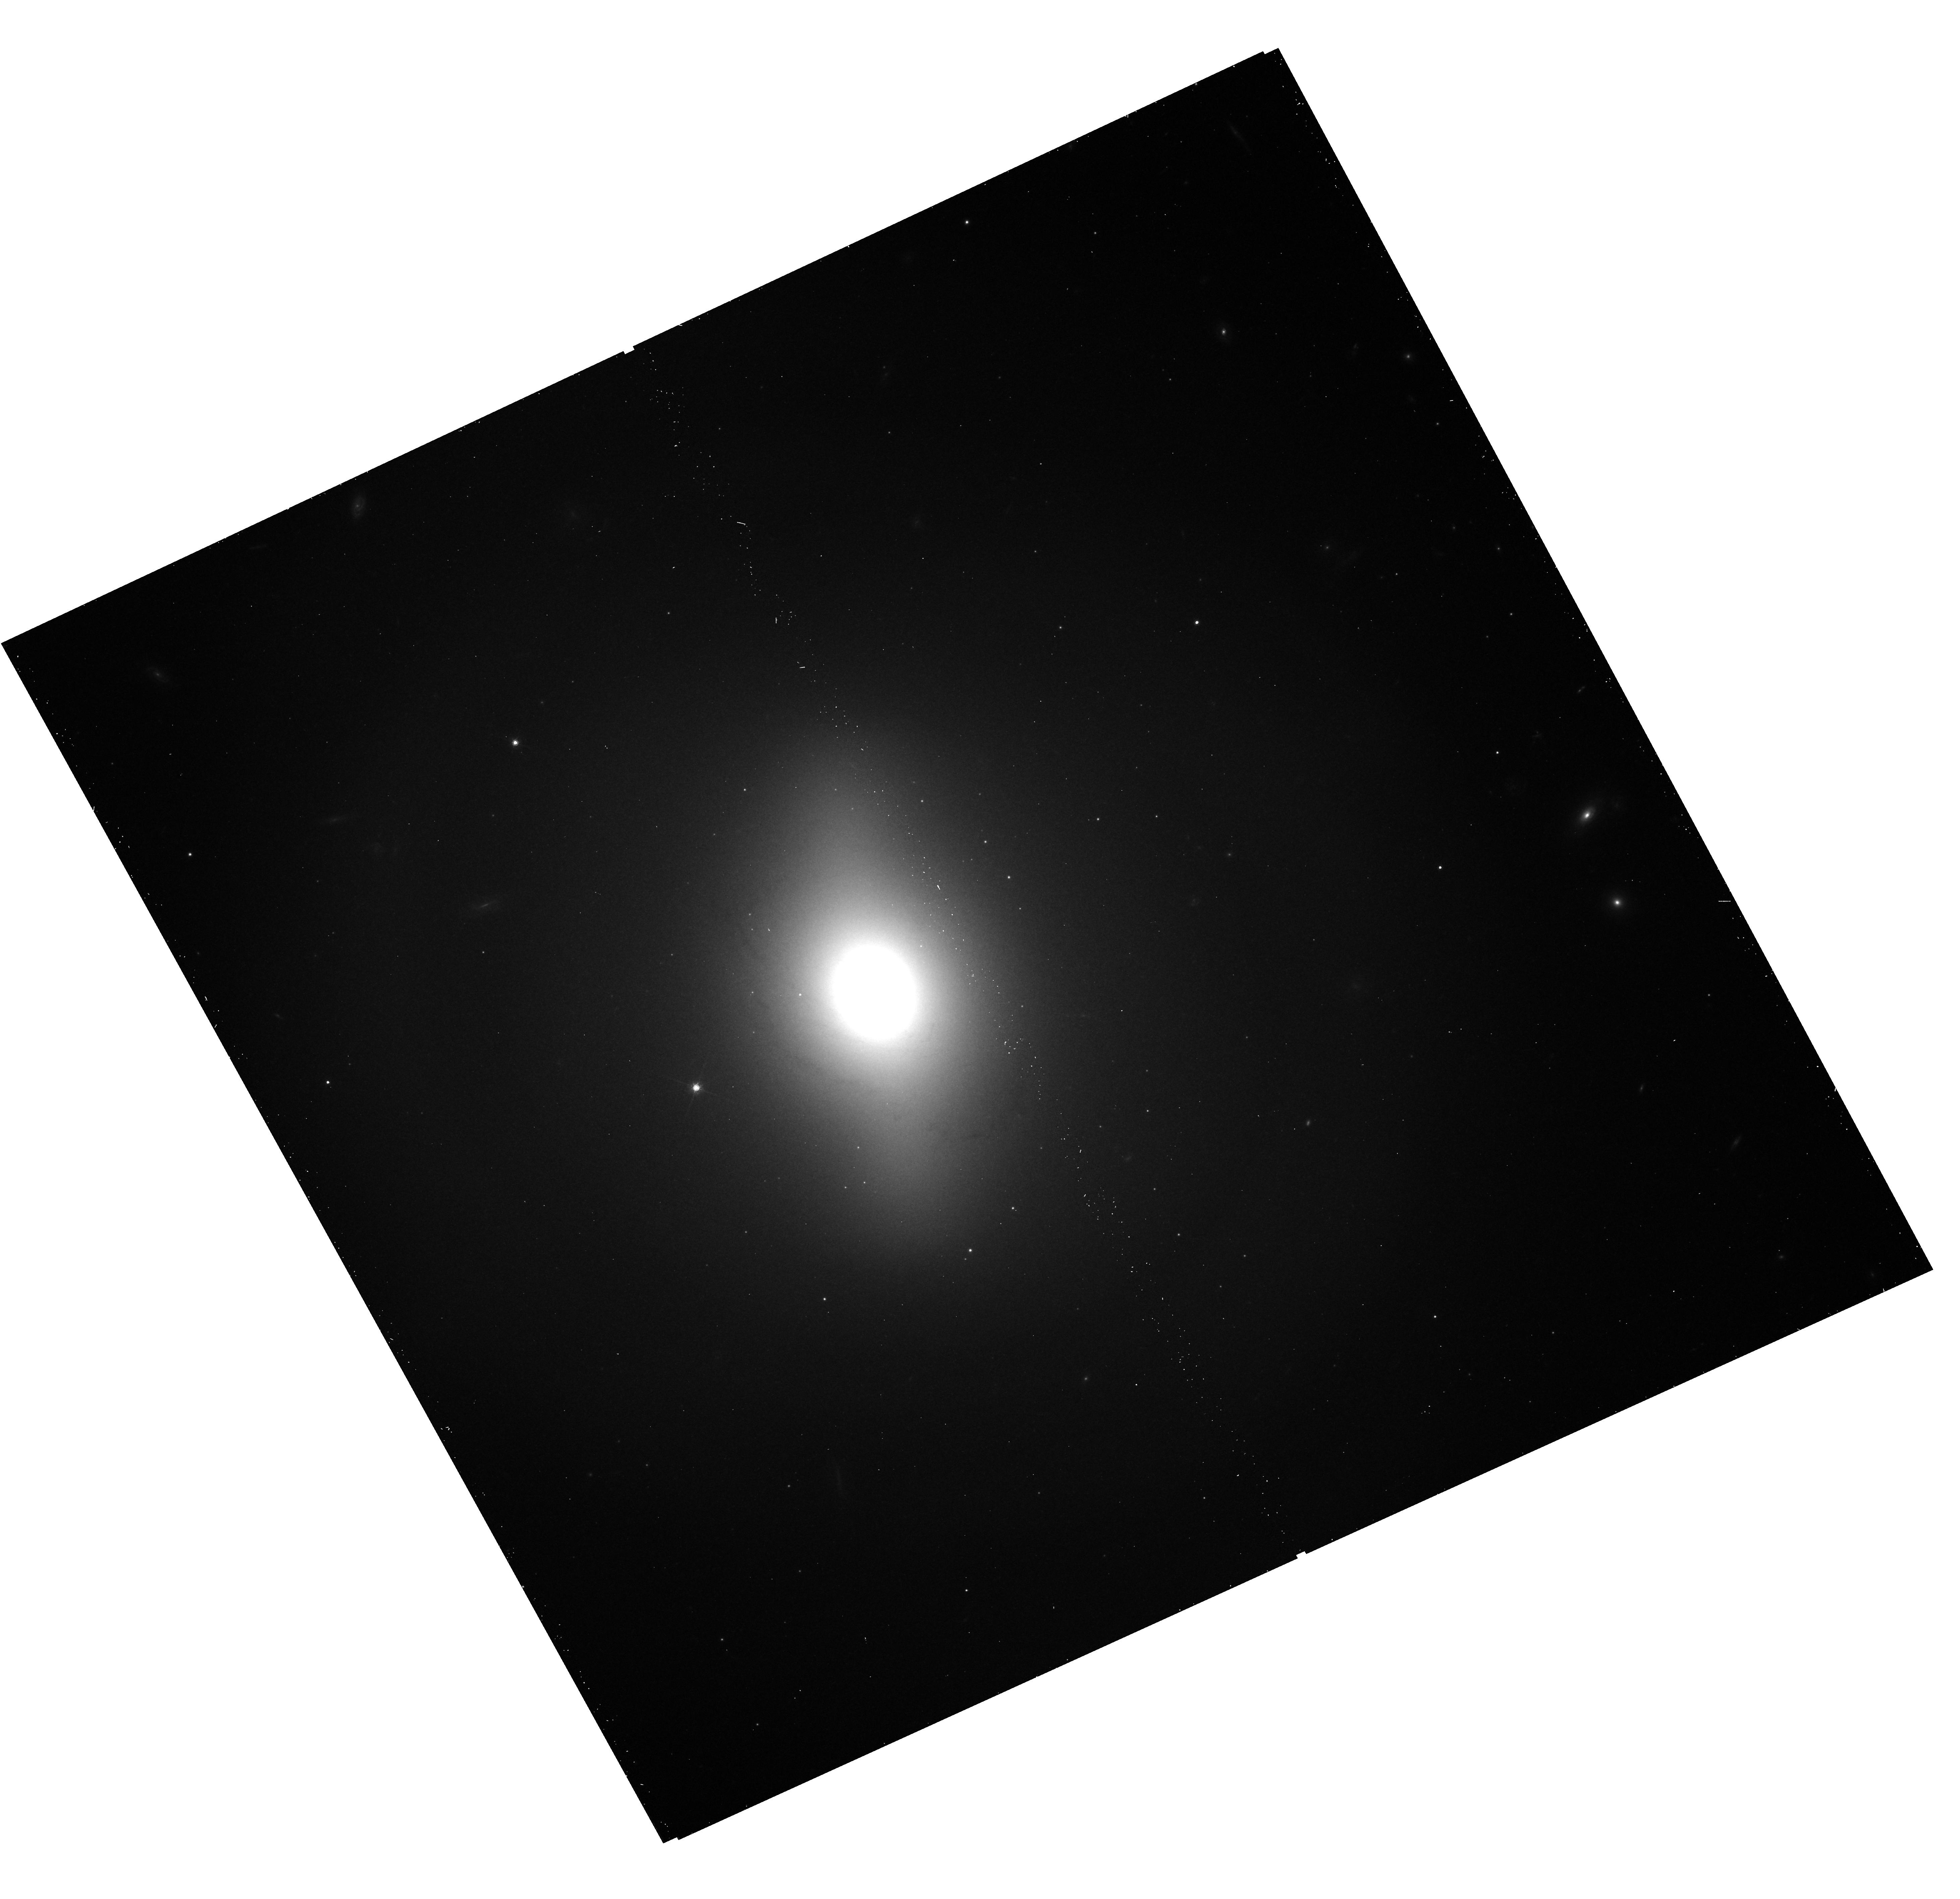
Target: NGC-4477
Instrument: WFC3/UVIS
Filter: F814W
Exposure: 13 min
Observation ID: hst_12500_18_wfc3_uvis_f814w_ibpl18

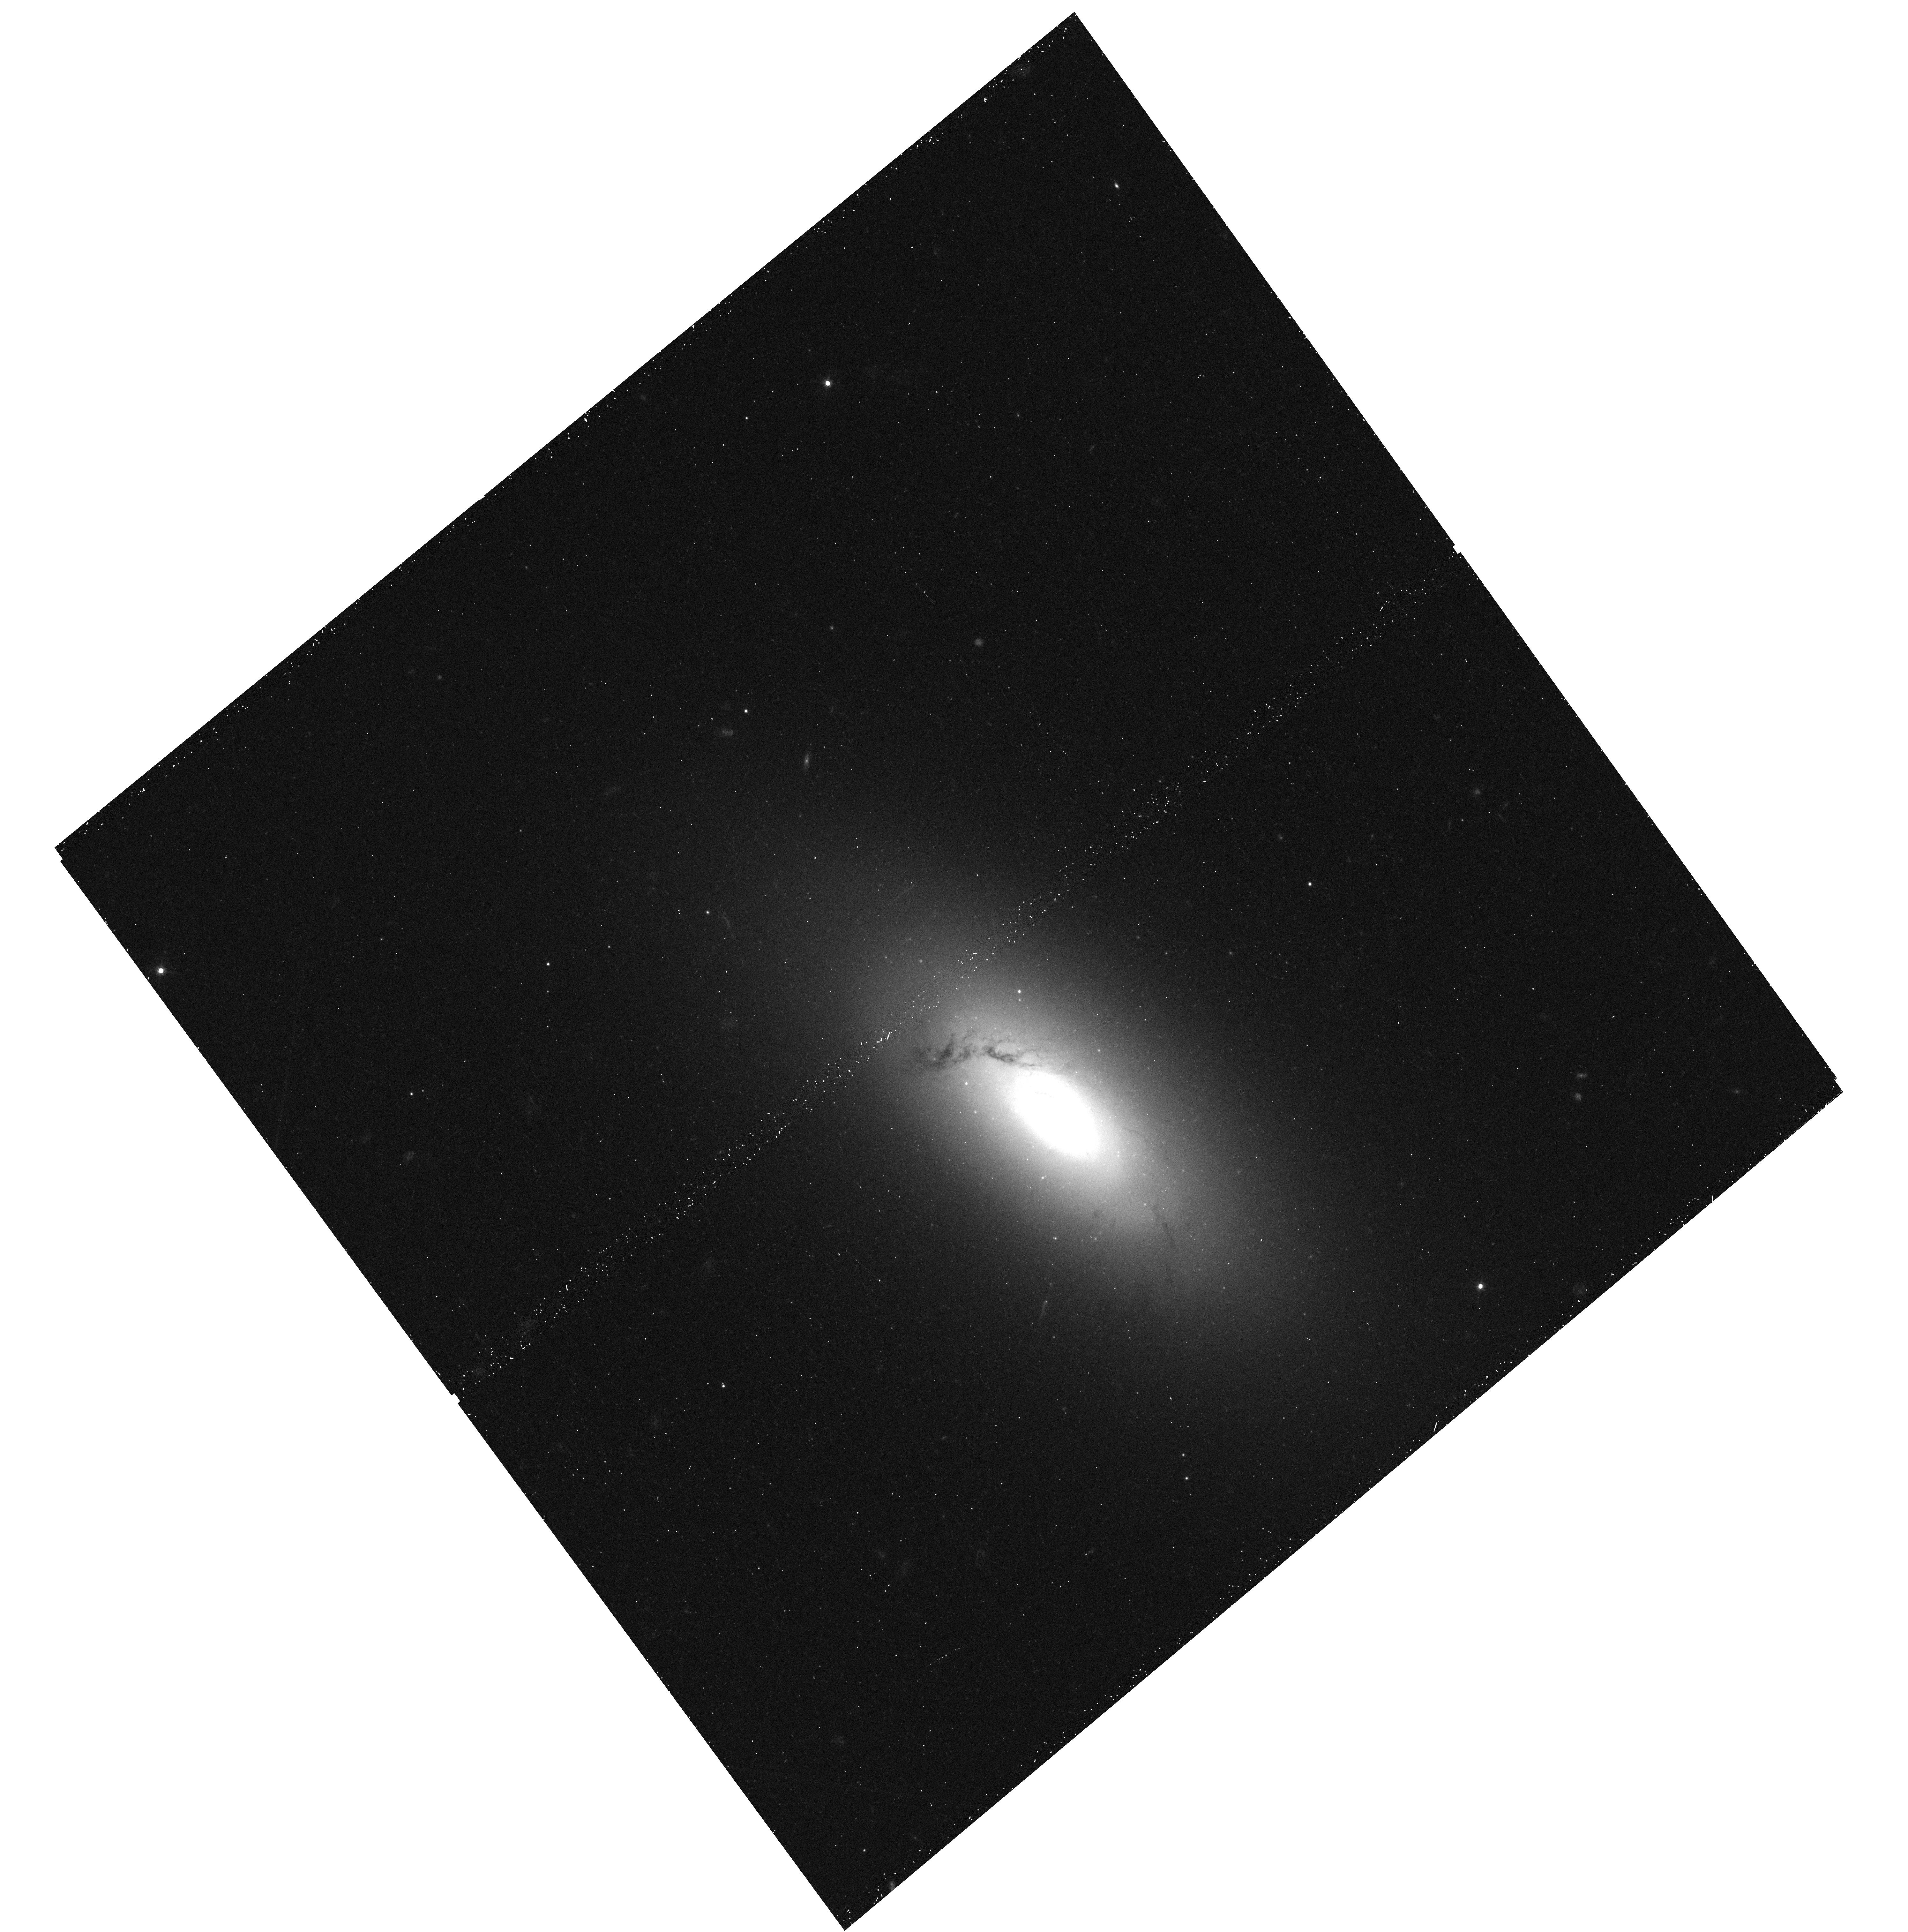
Target: NGC-3156
Instrument: WFC3/UVIS
Filter: F475W
Exposure: 12 min
Observation ID: hst_12500_15_wfc3_uvis_f475w_ibpl15

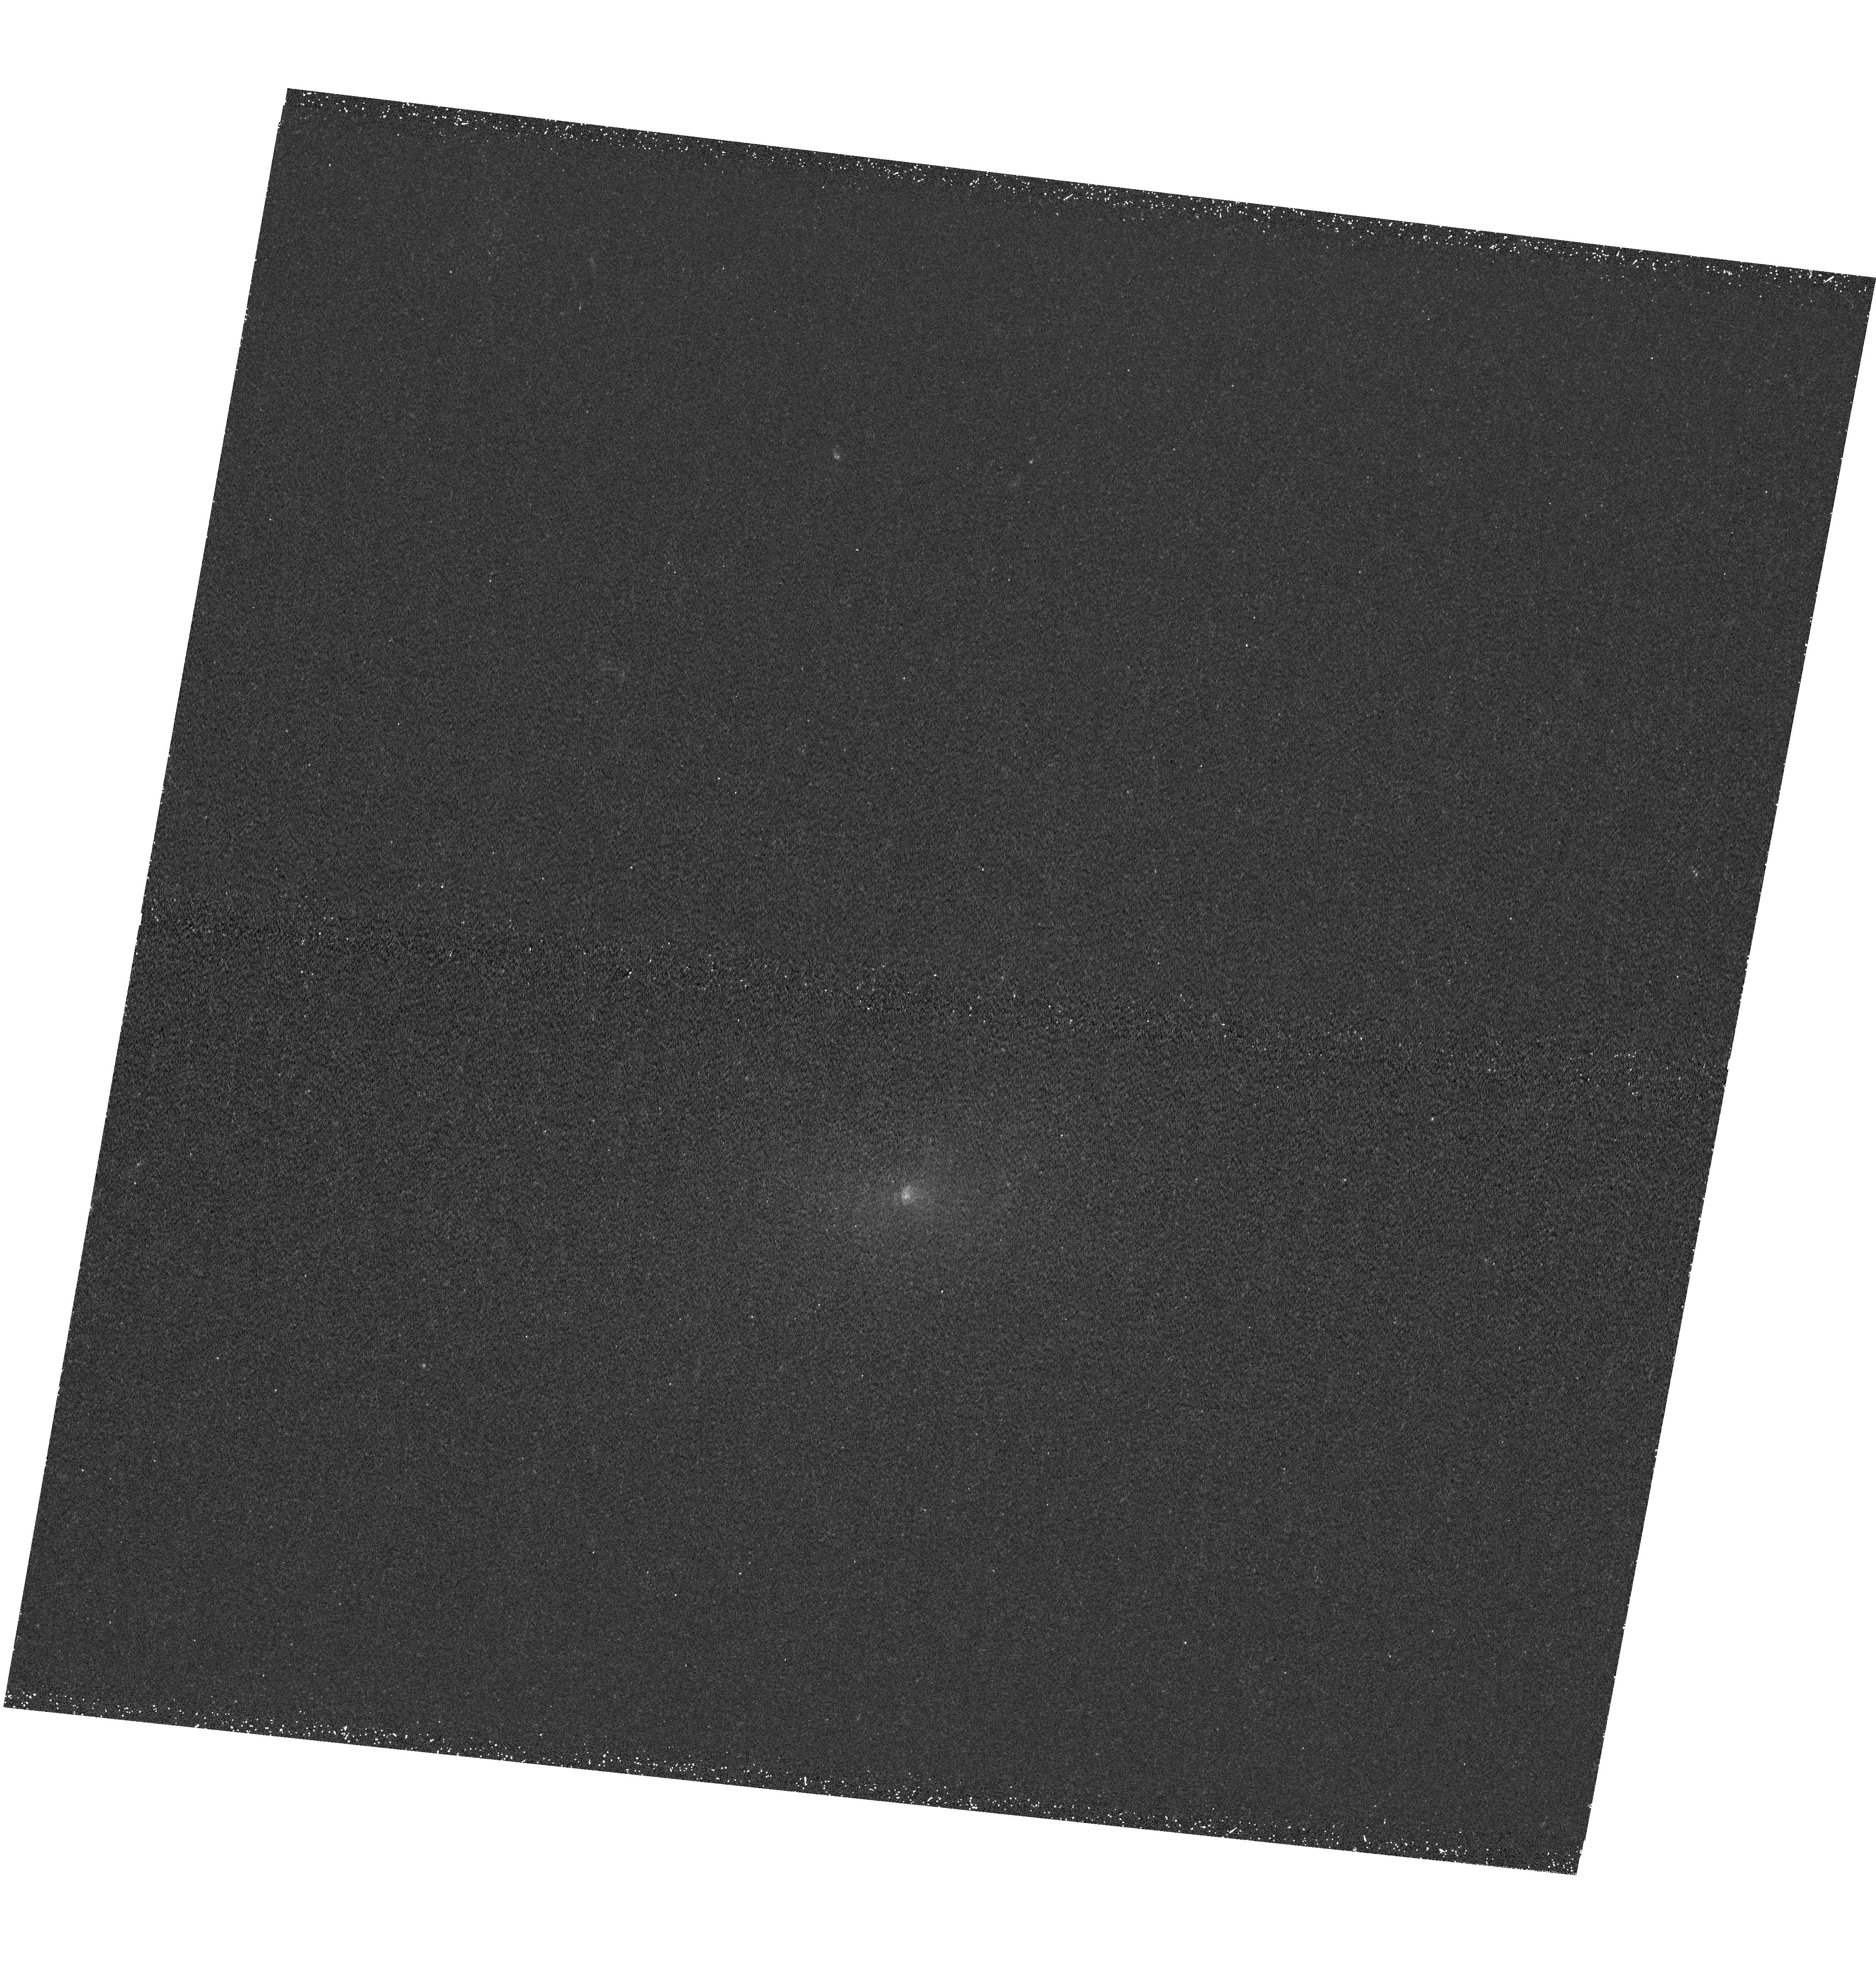
Target: NGC-2768
Instrument: WFC3/UVIS
Filter: F225W
Exposure: 48 min
Observation ID: hst_12500_13_wfc3_uvis_f225w_ibpl13

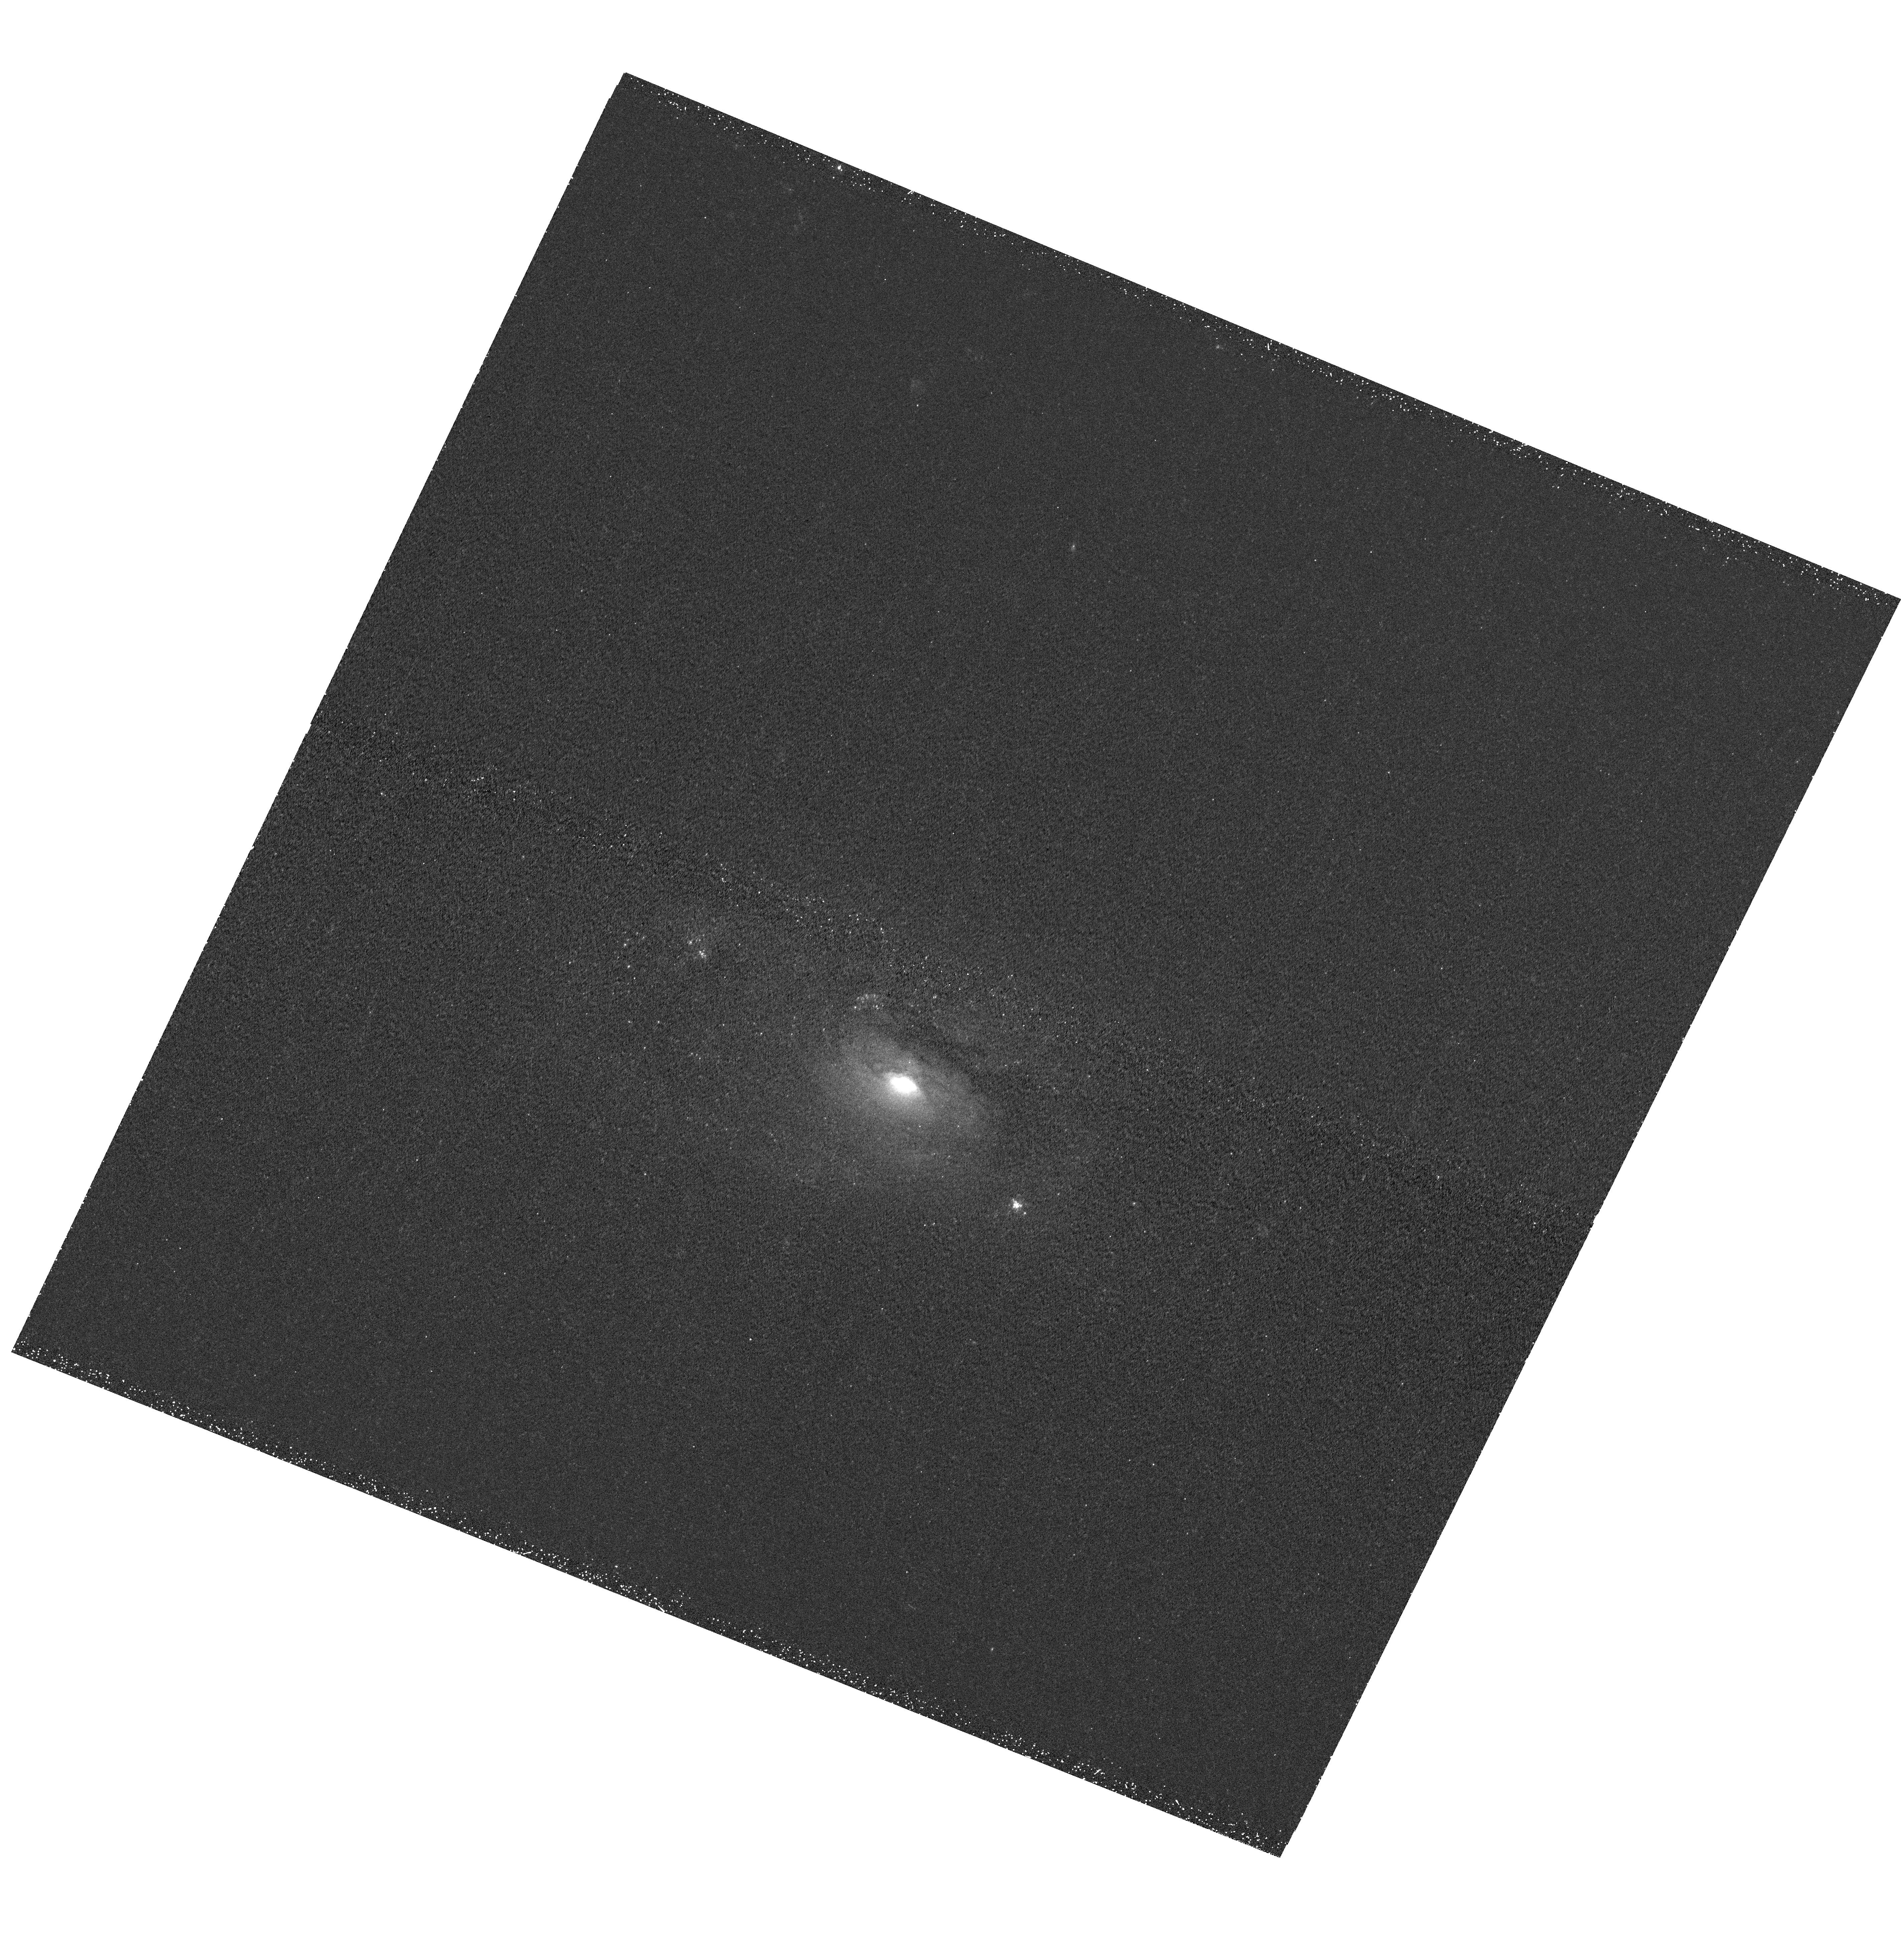
Target: NGC-3489
Instrument: WFC3/UVIS
Filter: F225W
Exposure: 43 min
Observation ID: hst_12500_16_wfc3_uvis_f225w_ibpl16

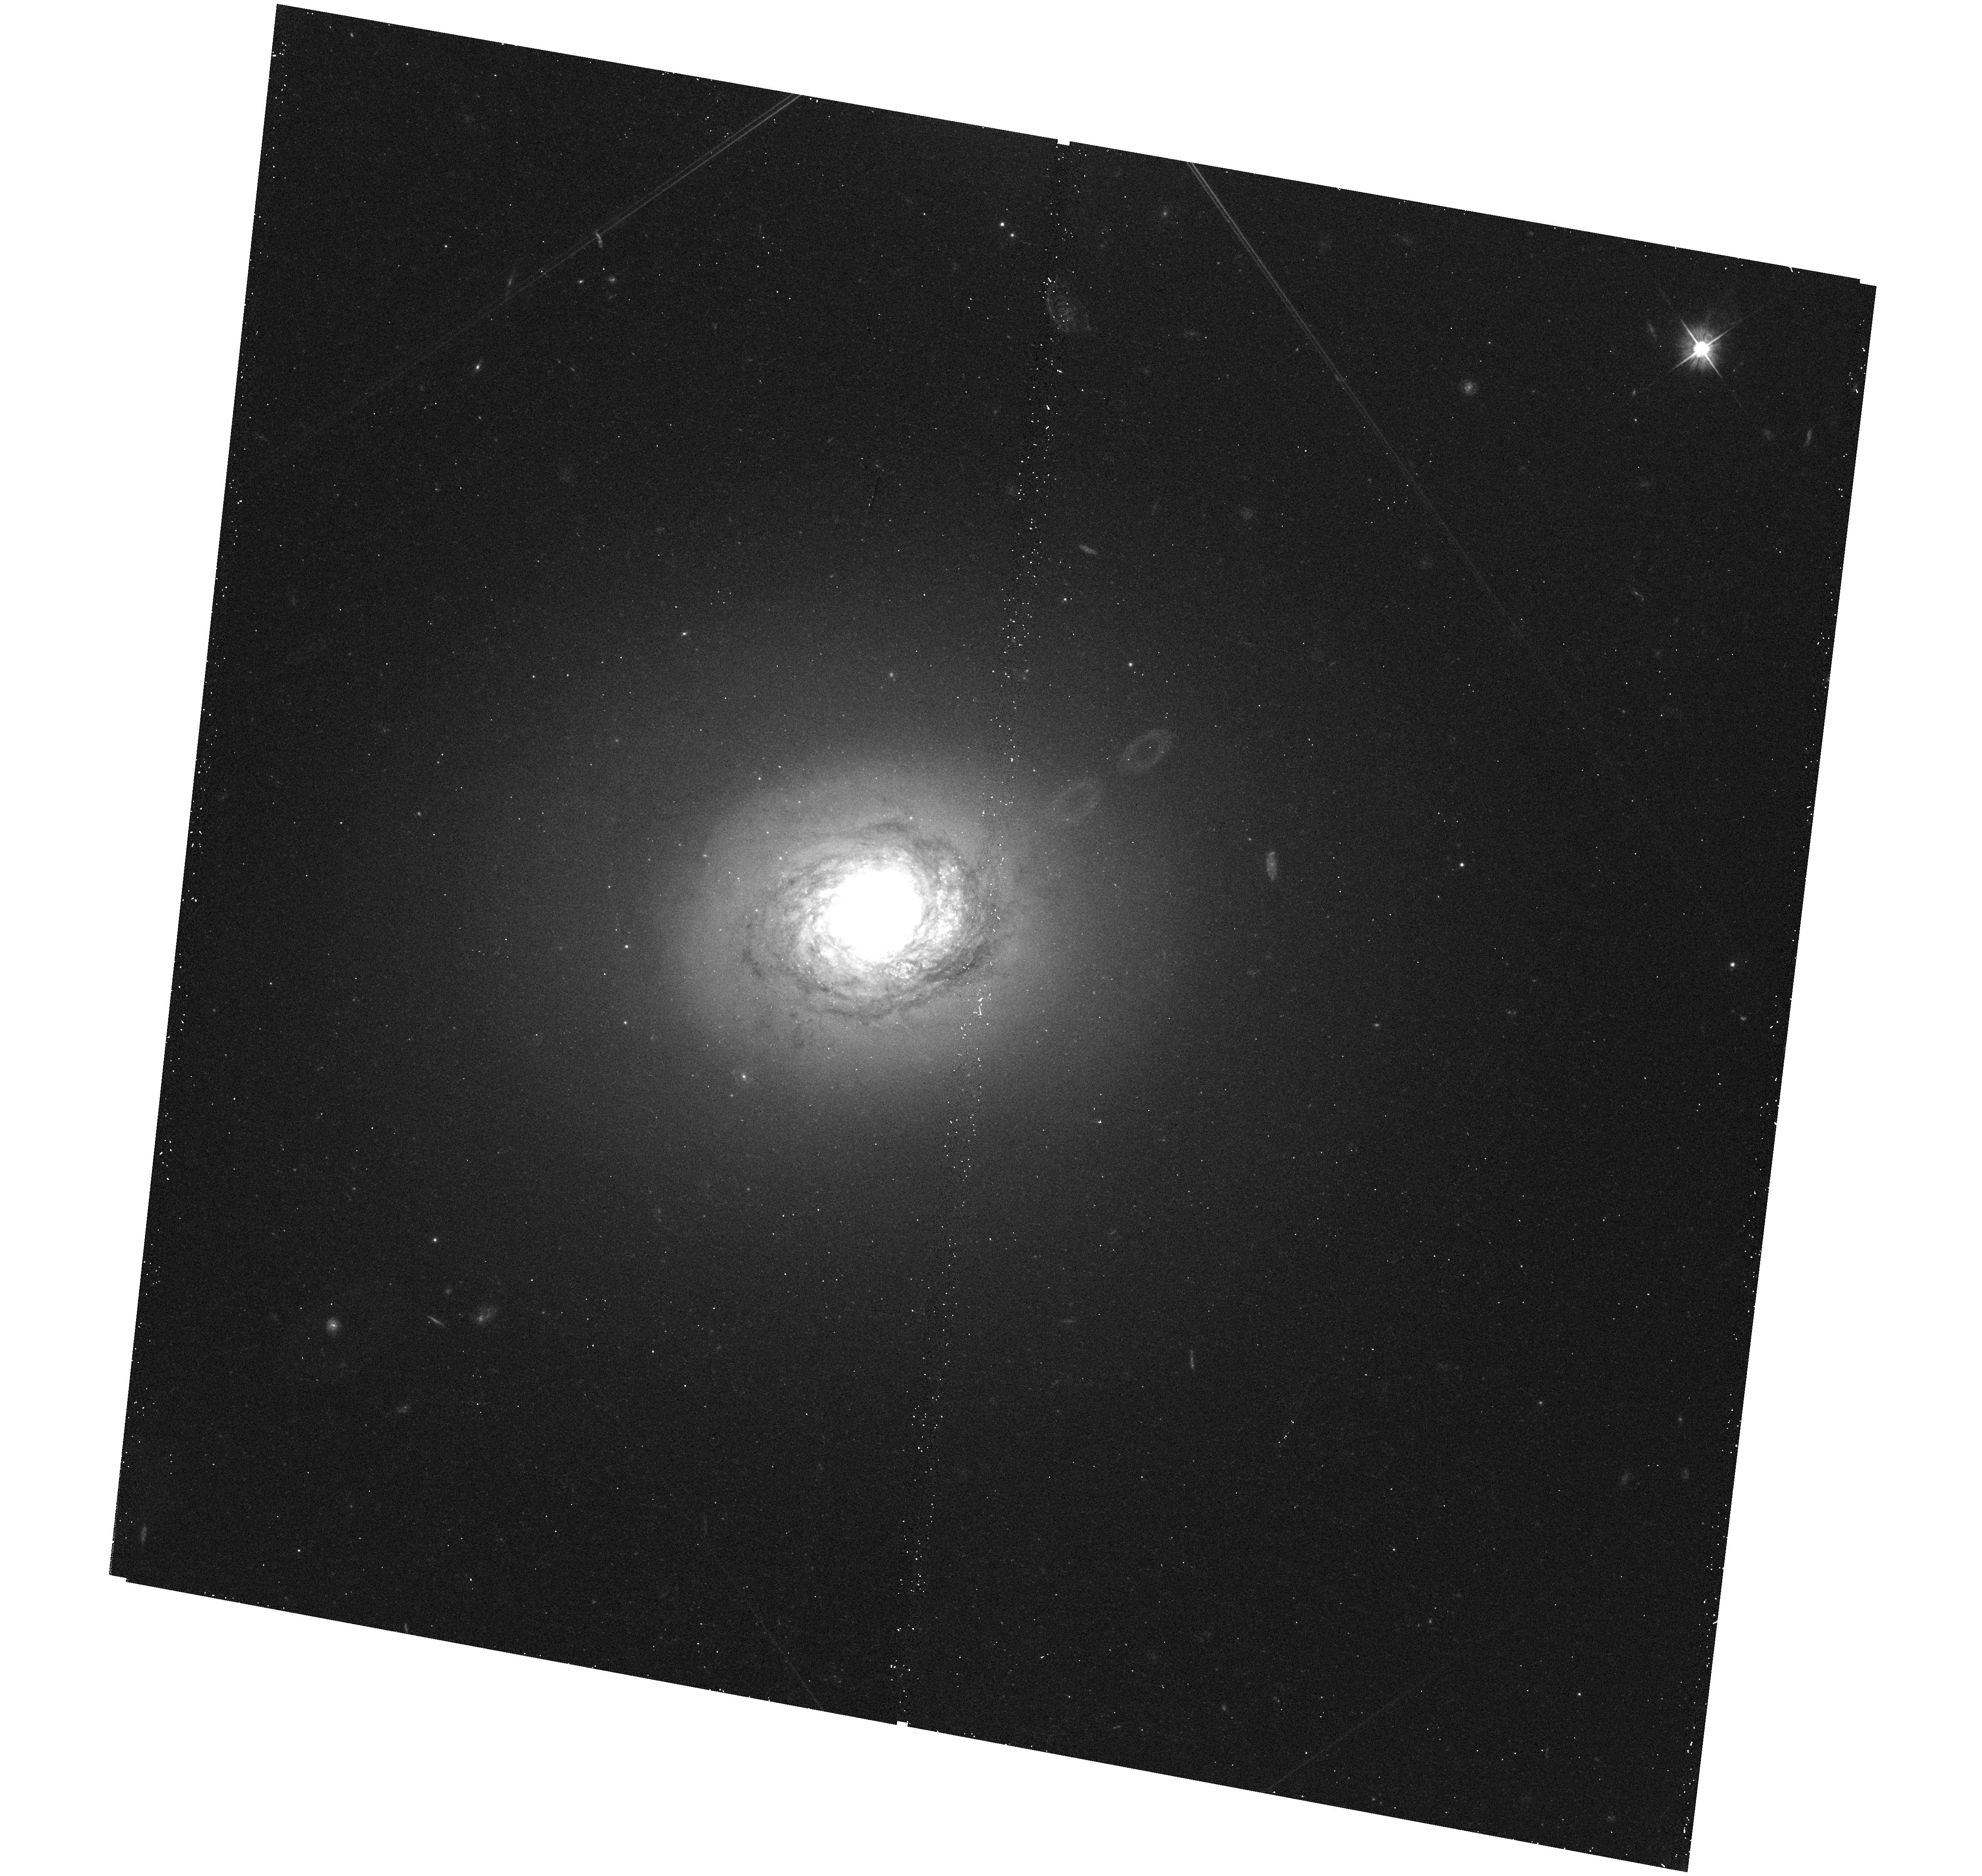
Target: NGC-3032
Instrument: WFC3/UVIS
Filter: F555W
Exposure: 12 min
Observation ID: hst_12500_14_wfc3_uvis_f555w_ibpl14

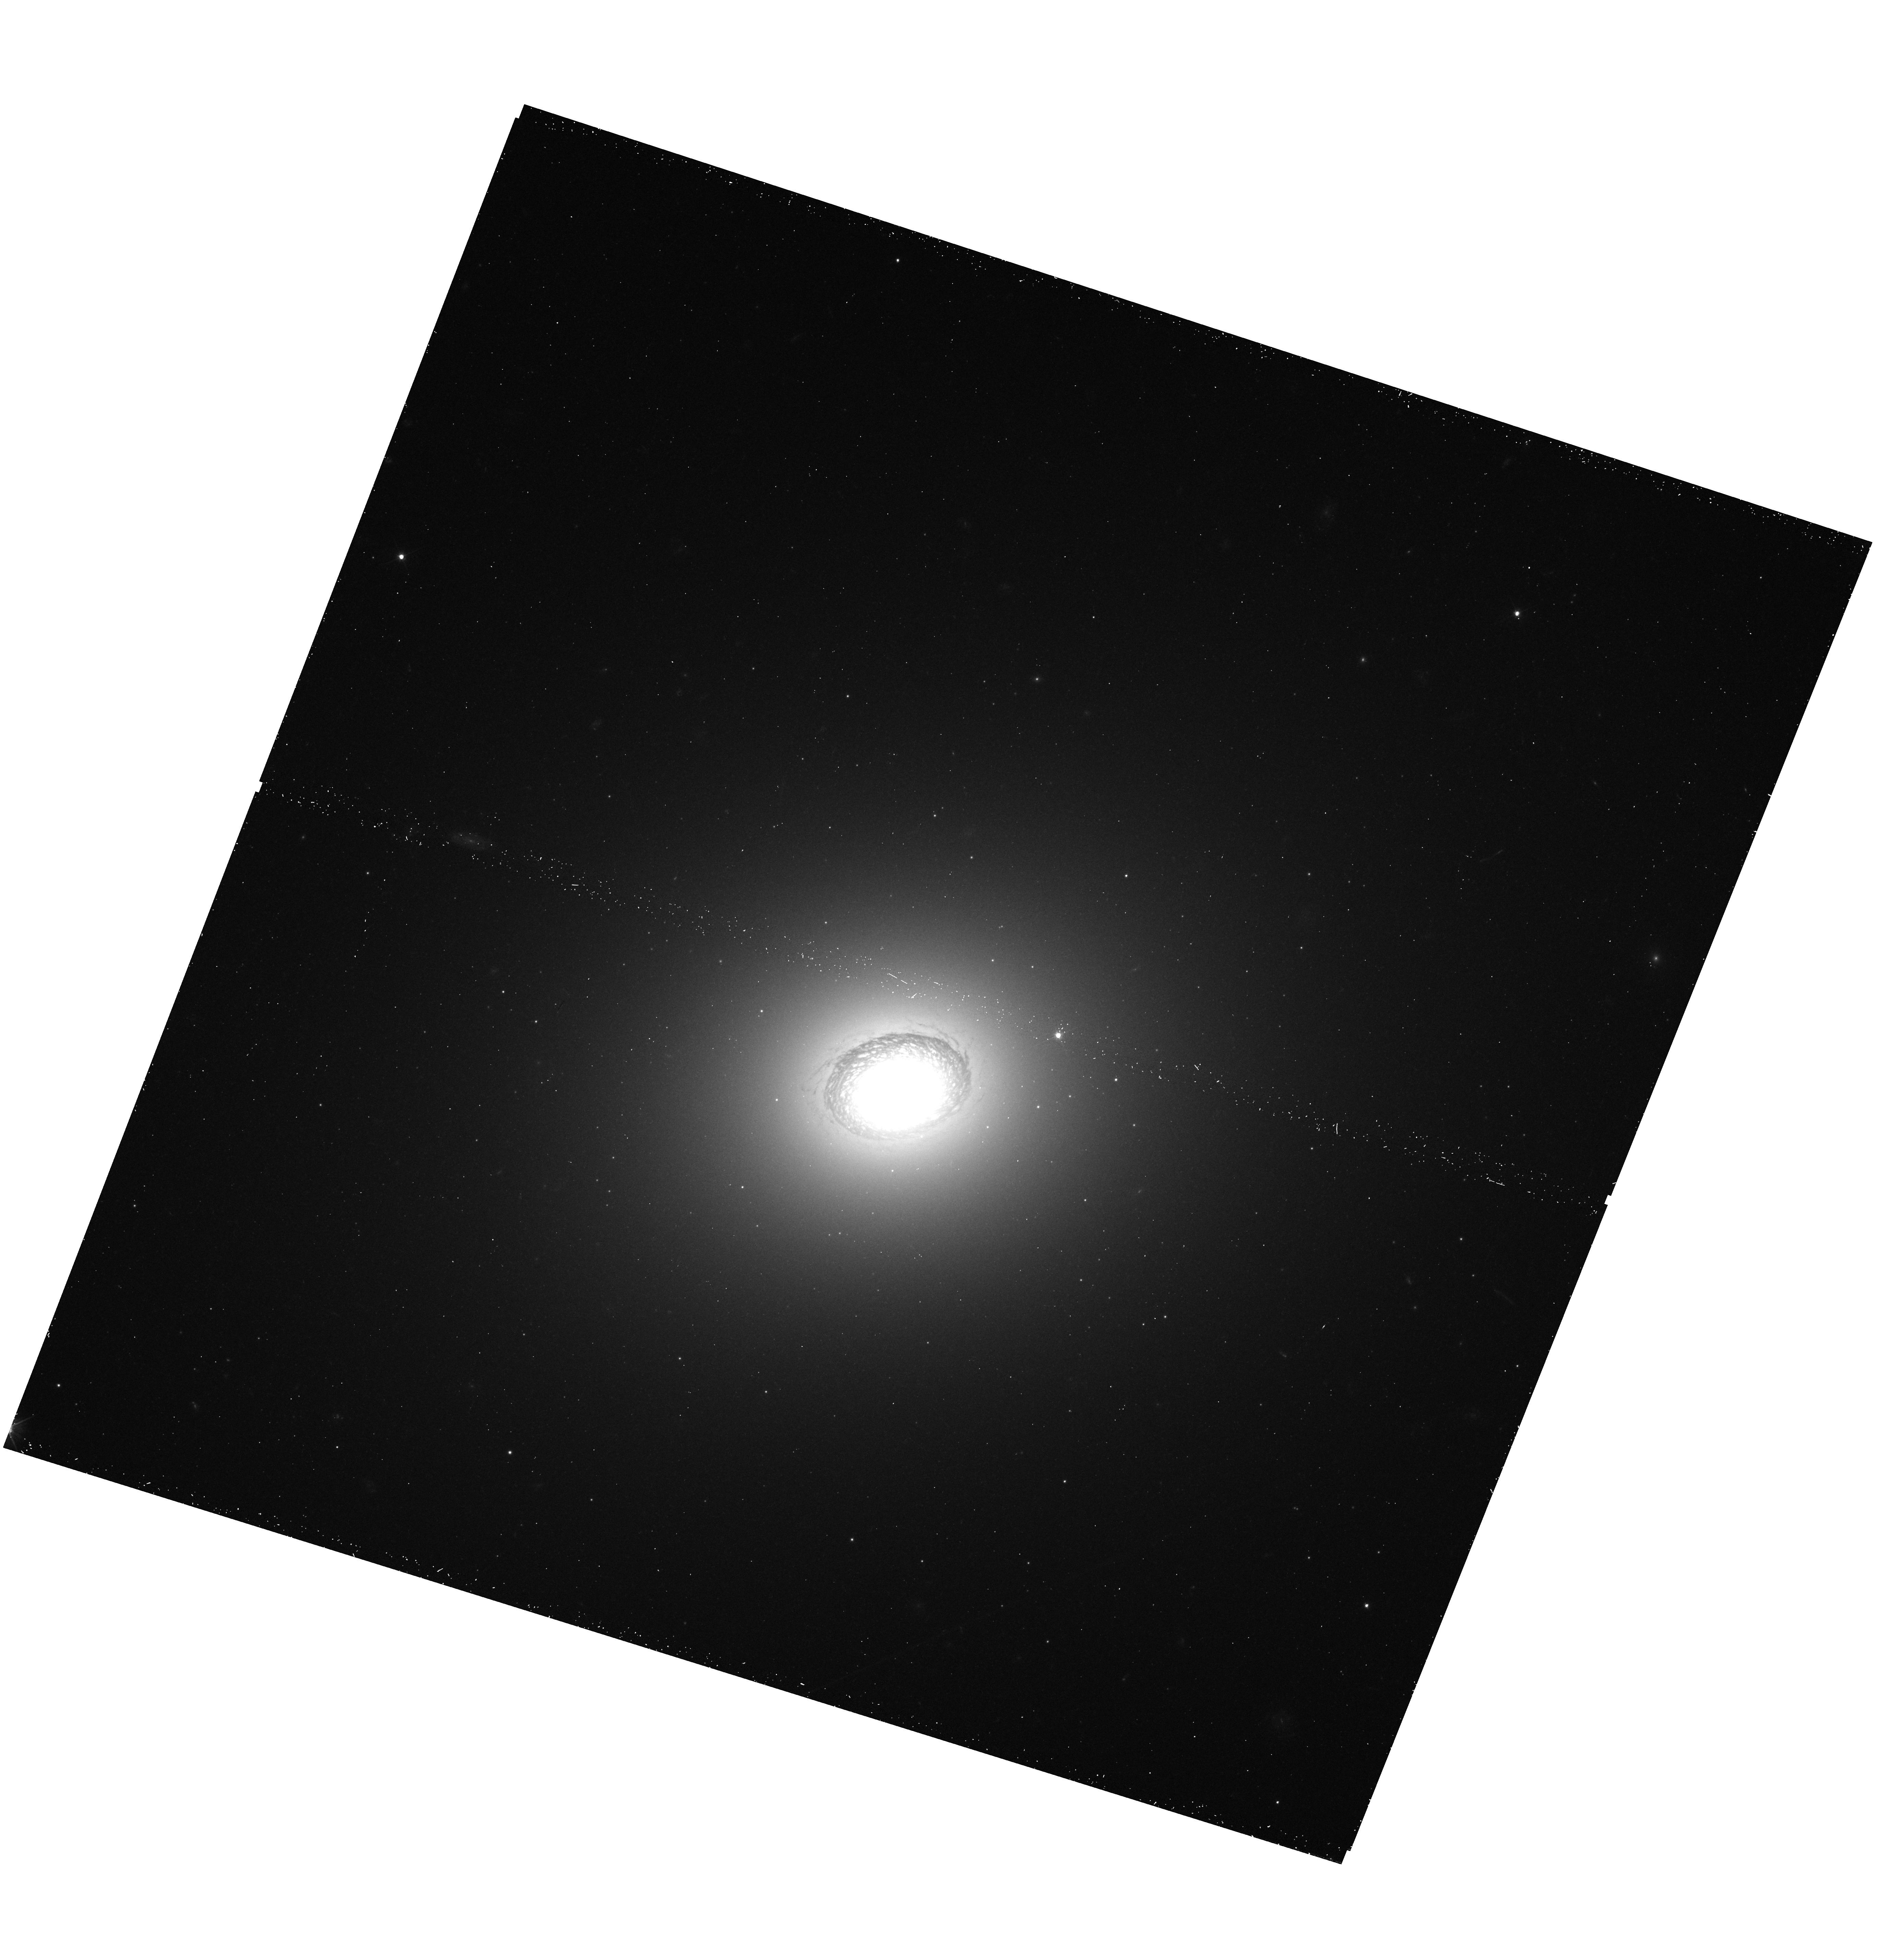
Target: NGC-4459
Instrument: WFC3/UVIS
Filter: F555W
Exposure: 12 min
Observation ID: hst_12500_17_wfc3_uvis_f555w_ibpl17

High-resolution UV studies of SAURON galaxies with WFC3: constraining recent star formation and its drivers in local early-type galaxies (PI: Kaviraj, Sugata)

A significant recent discovery, using survey data in the rest-frame ultraviolet (UV), is the unambiguous detection of widespread, low-level recent star formation (RSF) in nearby early-type galaxies (ETGs). Its extreme sensitivity to young stars makes the UV the ideal tool to accurately quantify the weak star formation in ETGs, which were traditionally thought to be evolving largely passively. We aim to combine the UV capabilities of WFC3 with the powerful SAURON survey - which offers optical integral-field spectroscopy of local ETGs - to study RSF in ETGs in unprecedented detail. Our targets are a subset of SAURON with fully mapped molecular CO and signatures of star formation. For each target we aim to (1) use a pixel-by-pixel analysis to spatially map the properties of the young stars (ages/mass fractions/metallicities) (2) calculate ages/metallicities of individual globular clusters to probe the galaxy’s mass assembly over time (3) combine UV-derived RSF estimates with CO gas maps to study the star formation law on unprecedentedly small scales (4) compare the age-dated substructure to numerical simulations of minor mergers to constrain characteristics of the last merger event (e.g. mass ratios, satellite gas fractions) in ETGs that are likely to be merger remnants. The research leverages our past work with UV data (e.g. GALEX) and a published WFC3 study of NGC 4150, which we use to explicitly demonstrate the scope and quality of the science results. The unique WFC3 combination of high UV sensitivity and spatial resolution are critical and we demonstrate why this proposal cannot be fulfilled using any other facility. The proposal targets 10 ETGs with 15 orbits.